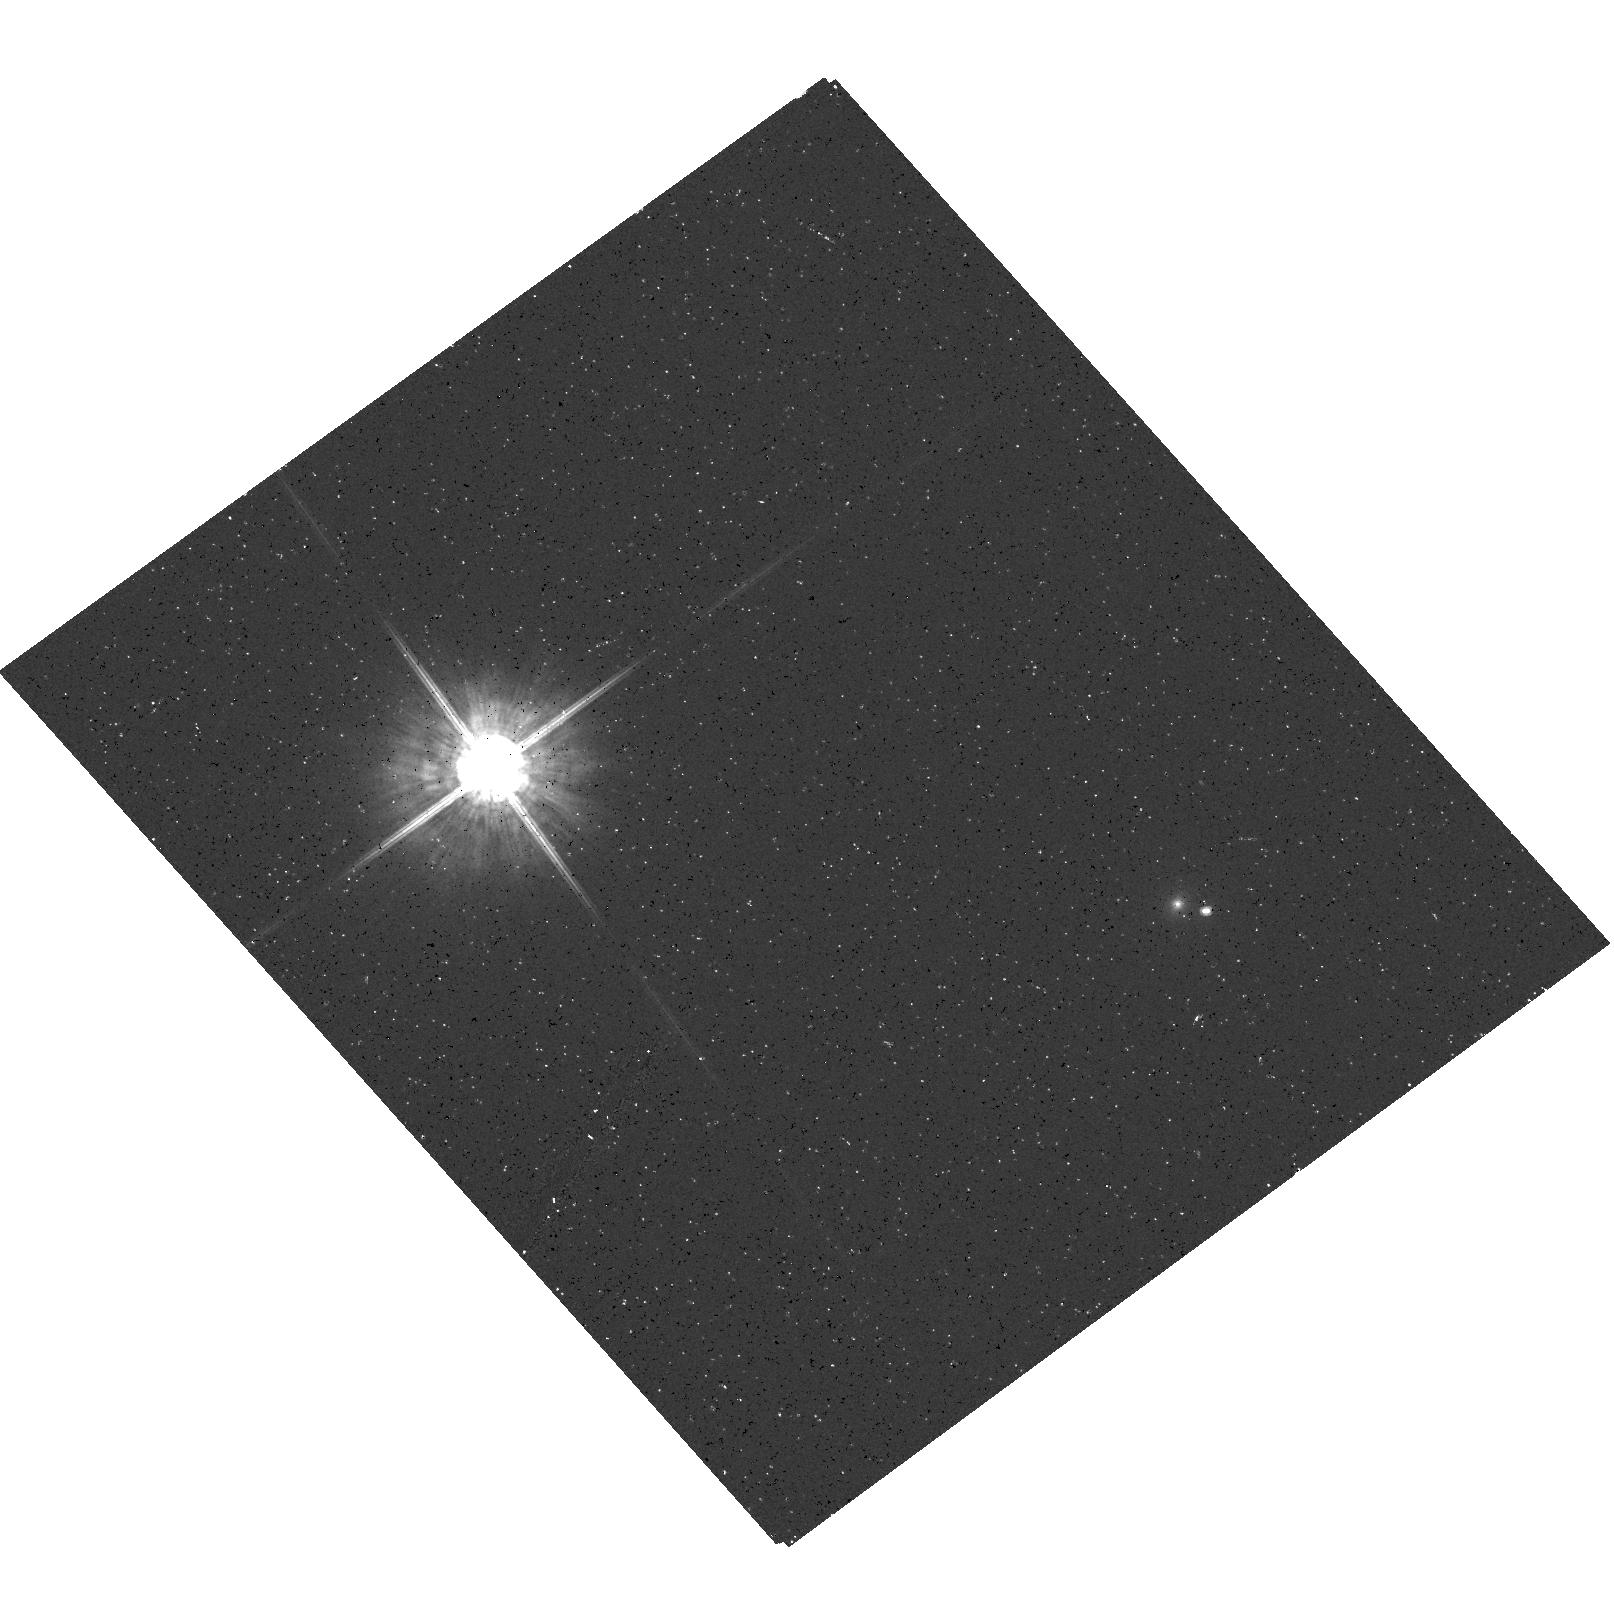
Target: LHS102B. Instrument: ACS/HRC. Filter: F625W. Exposure: 10 min. Observation ID: hst_9990_01_acs_hrc_f625w_j8qd01

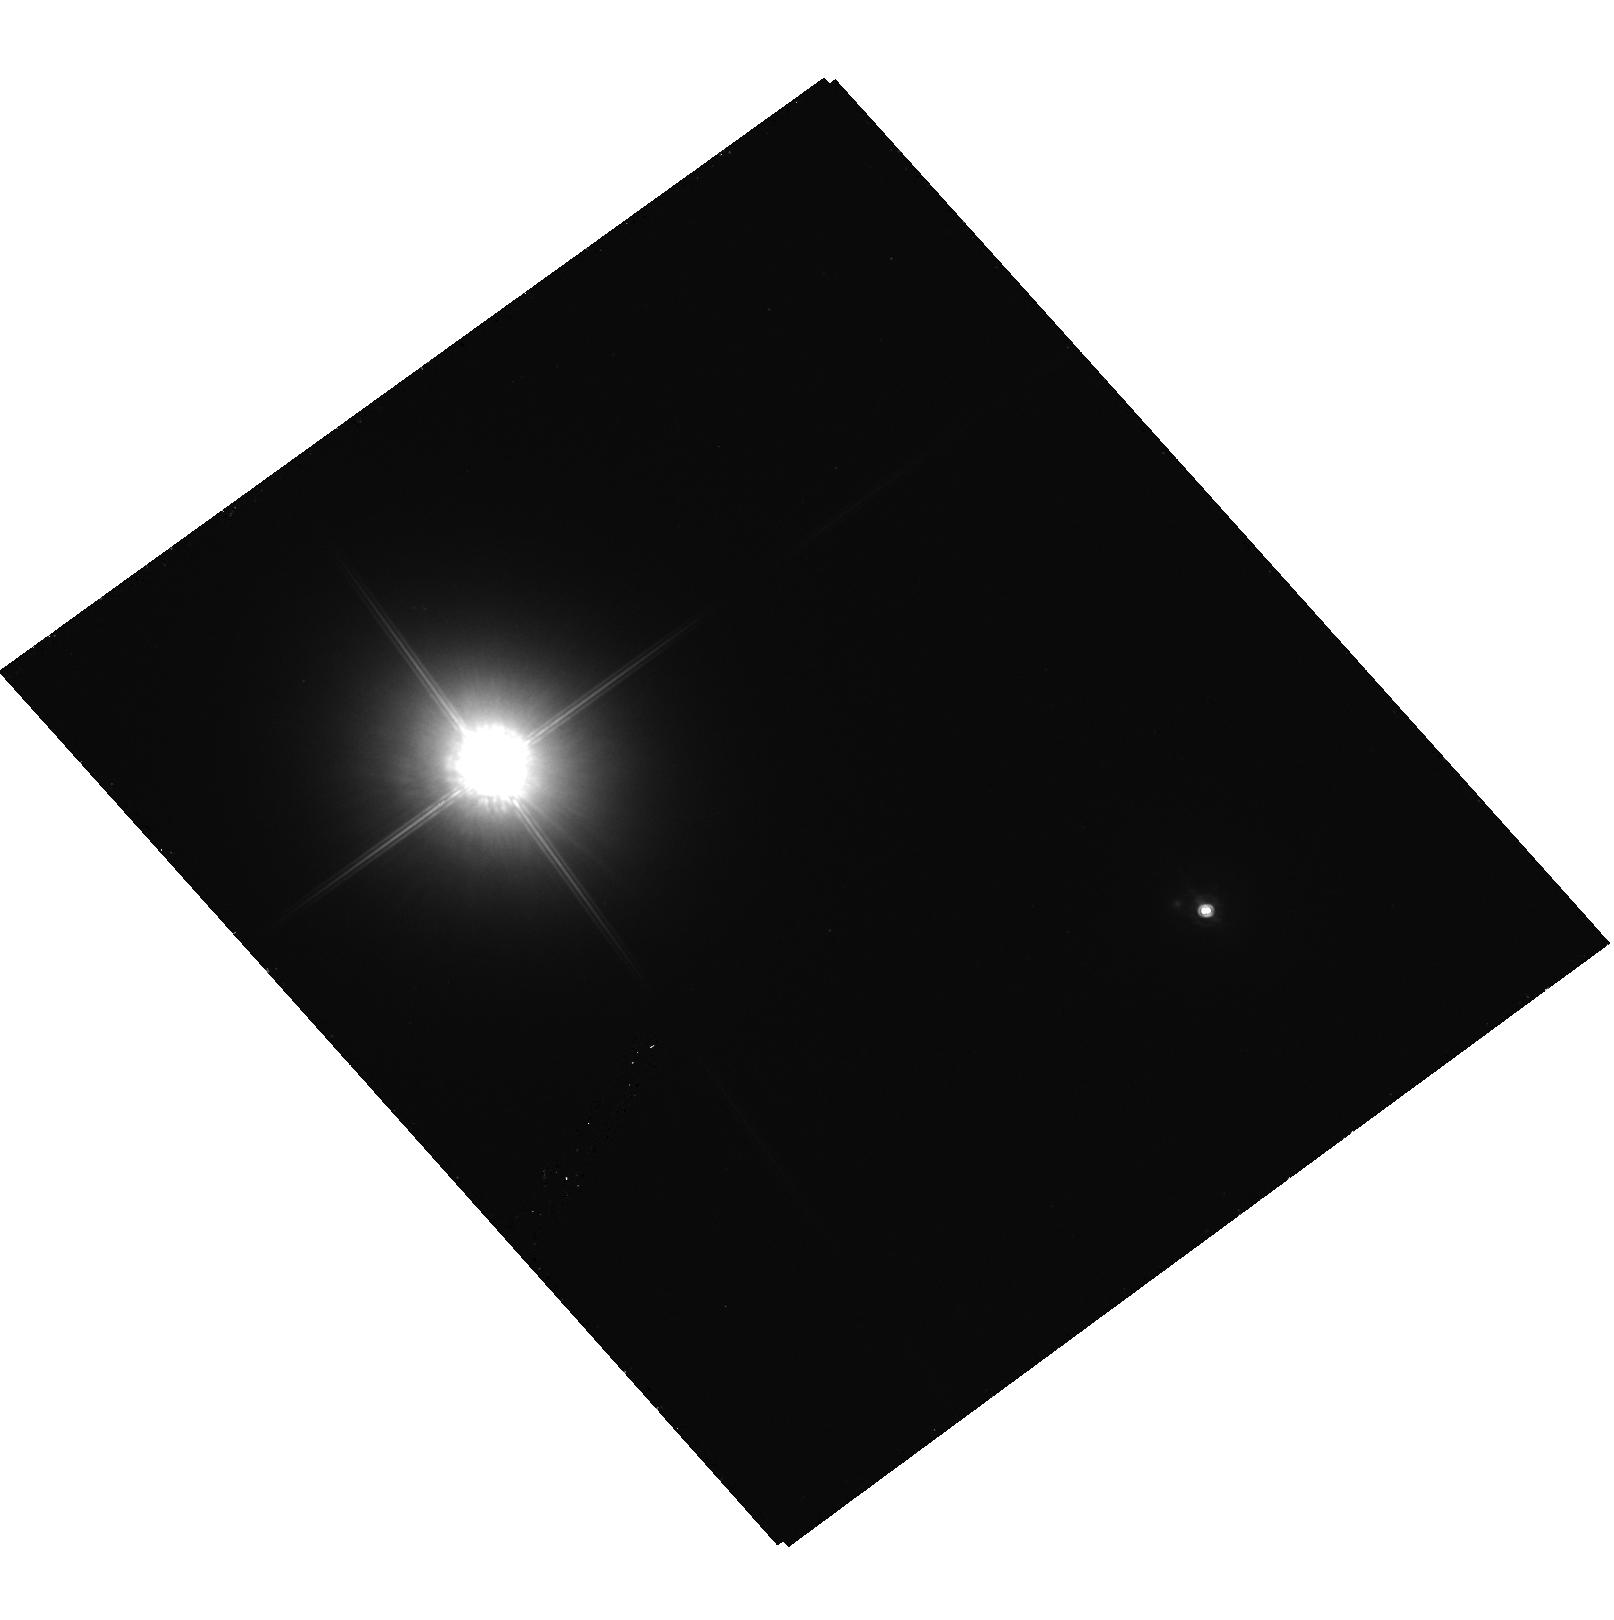
Target: LHS102B. Instrument: ACS/HRC. Filter: F850LP. Exposure: 12 min. Observation ID: hst_9990_01_acs_hrc_f850lp_j8qd01

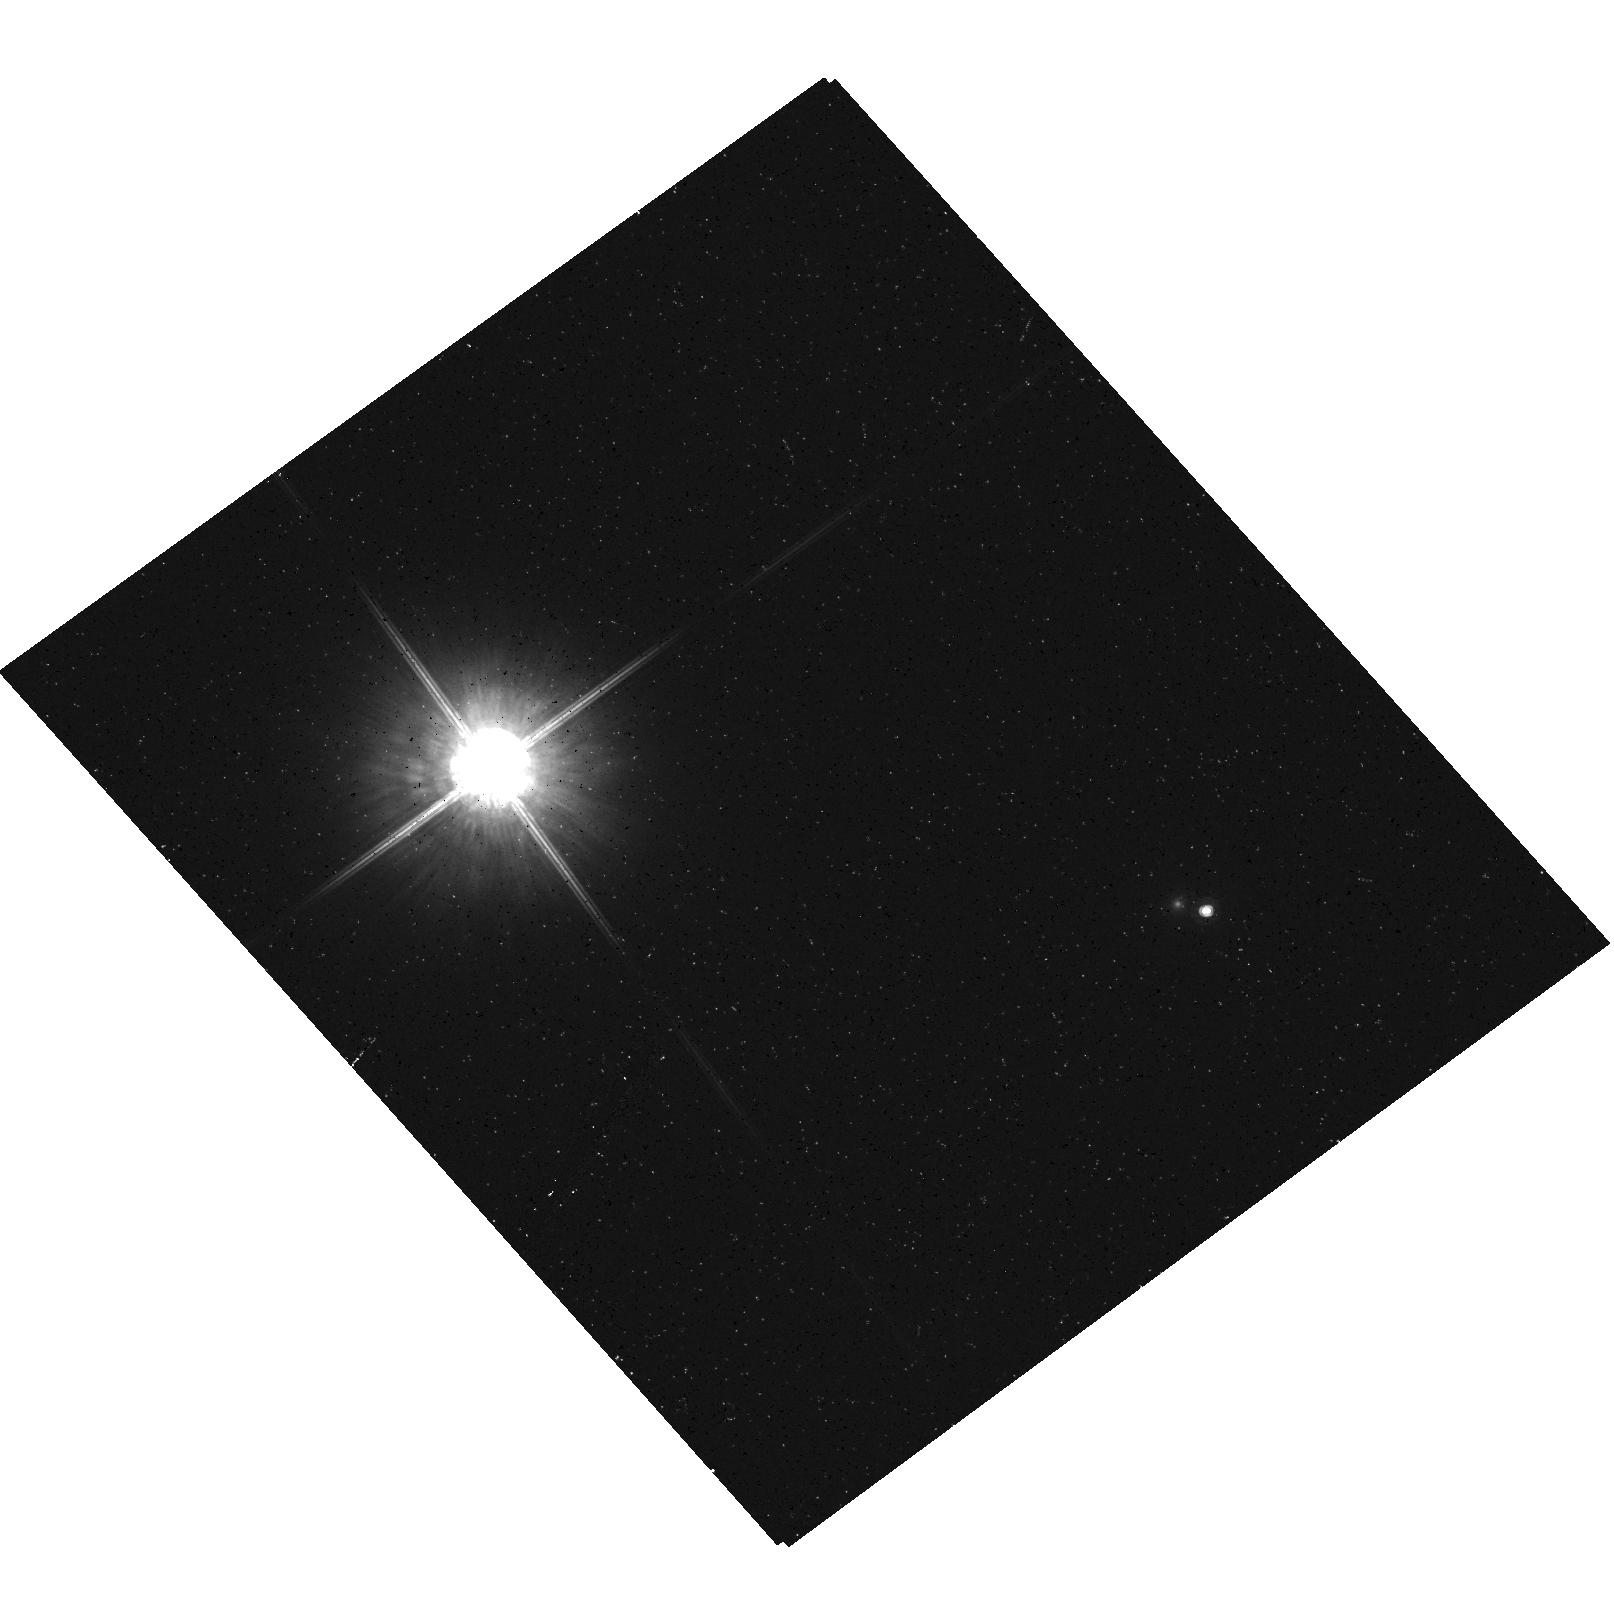
Target: LHS102B. Instrument: ACS/HRC. Filter: F775W. Exposure: 10 min. Observation ID: hst_9990_01_acs_hrc_f775w_j8qd01

Investigating the multiplicity of the L dwarf LHS 102B (PI: Ford, Holland)

Cycle 11 NICMOS images of LHS 102B (Program 9485) suggest that the L dwarf is a close visual binary separated by about 88 milliarcsec, which corresponds to an apparent physical separation of 0.85 AU. We will image this L dwarf with the HRC approximately one year after the NICMOS observations to confirm this probable binarity and to investigate the nature of another faint object located within 2 arcsec of LHS 102B.